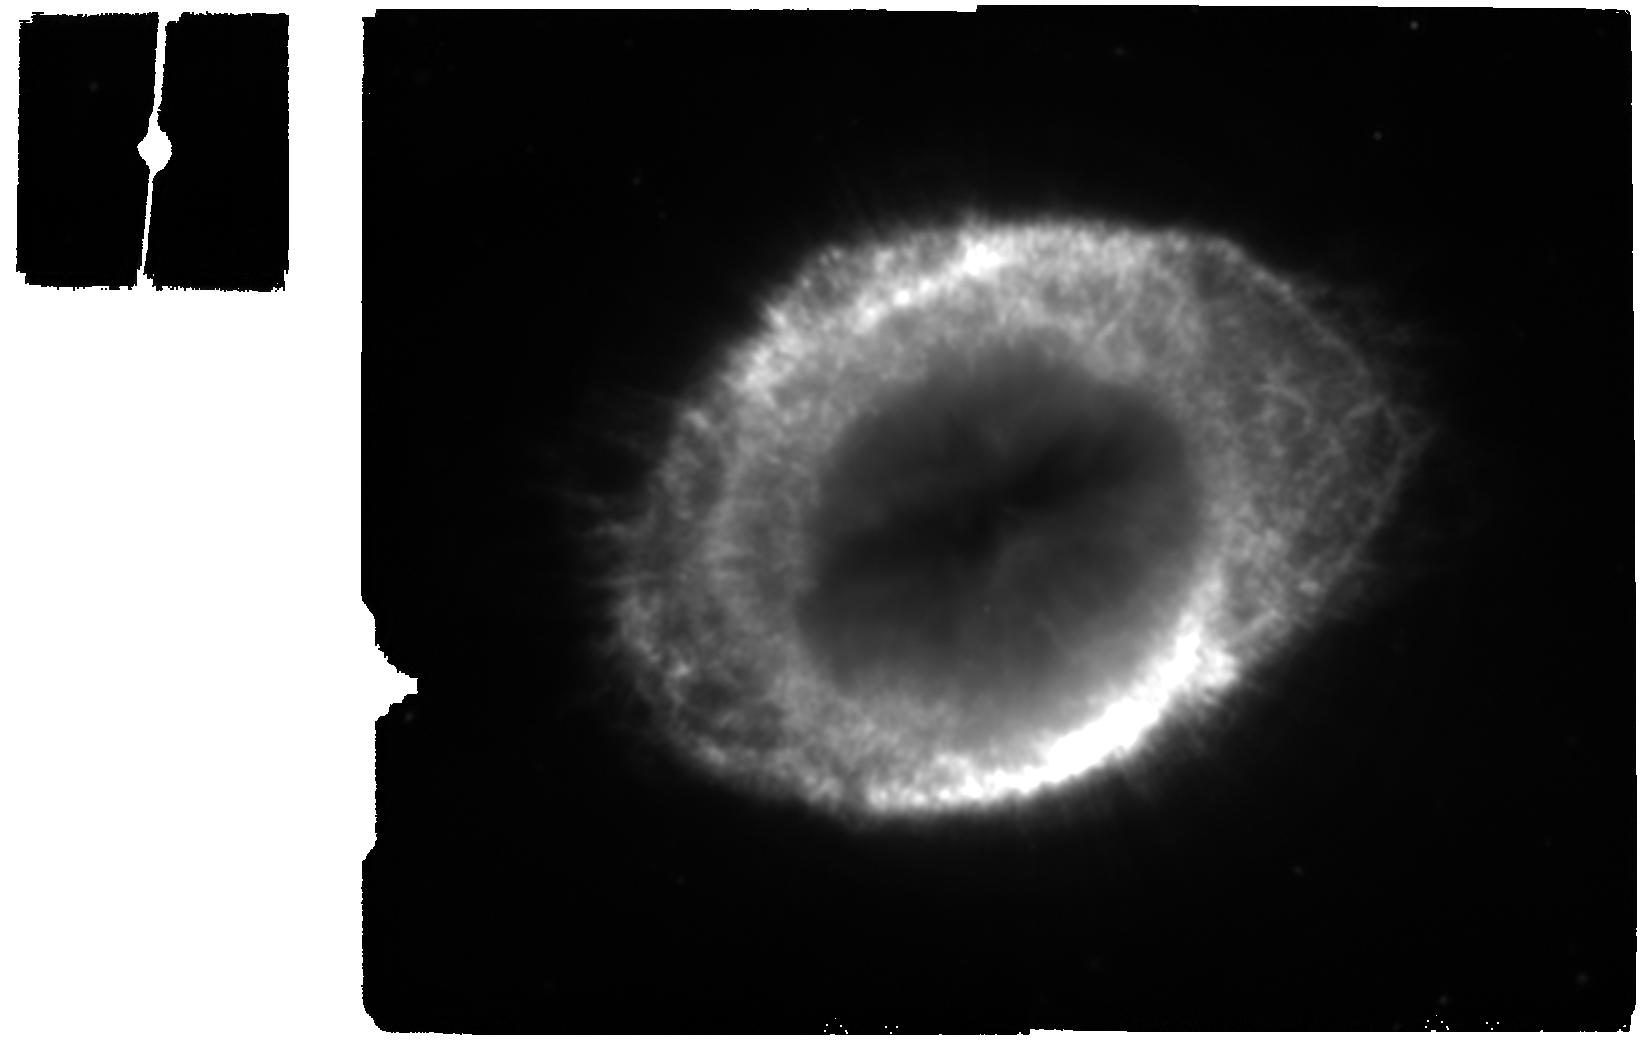
Target: NGC6720
Instrument: MIRI
Filter: F2100W
Exposure: 7 min
Observation ID: jw01558-o001_t001_miri_f2100w

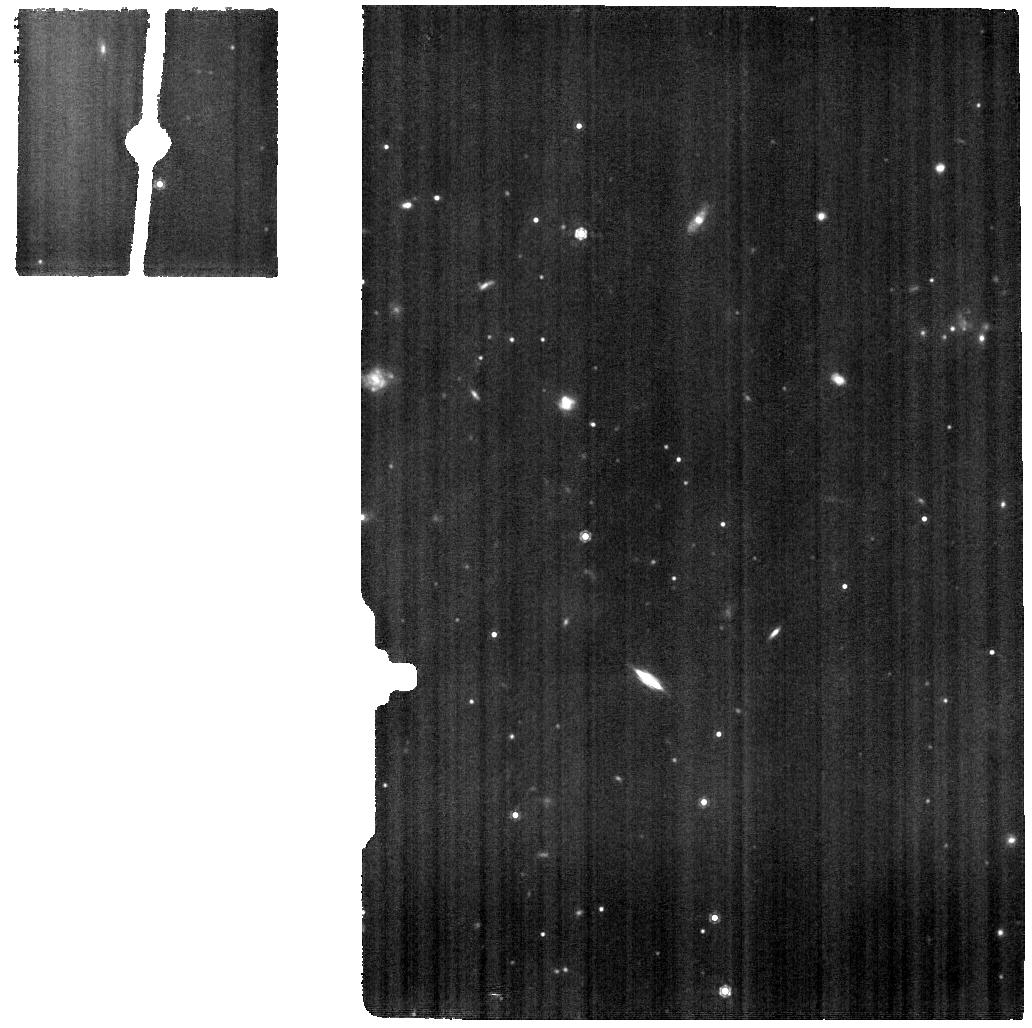
Target: NGC6720-MRS-OFF
Instrument: MIRI
Filter: F1000W
Exposure: 15 min
Observation ID: jw01558-o003_t002_miri_f1000w

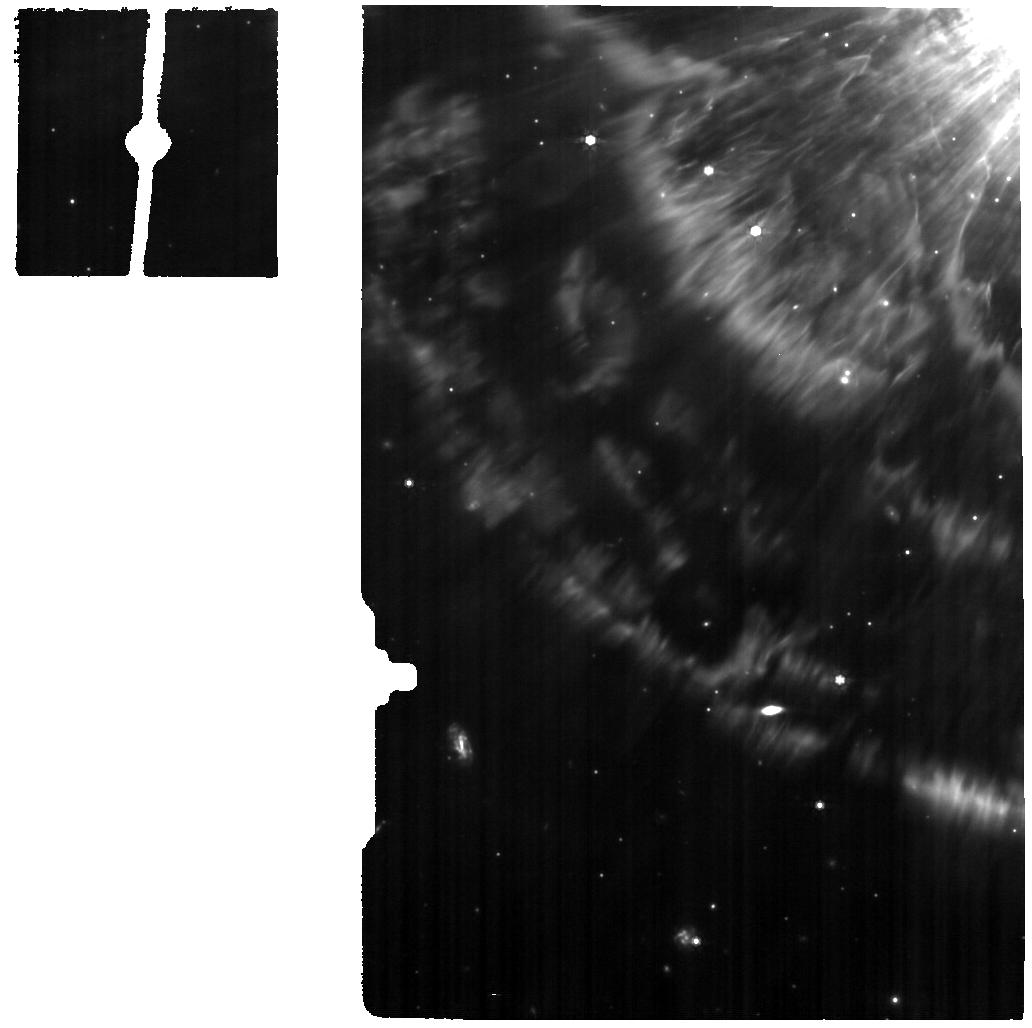
Target: NGC6720-MRS-POSITION-1
Instrument: MIRI
Filter: F770W
Exposure: 15 min
Observation ID: jw01558-o002_t004_miri_f770w

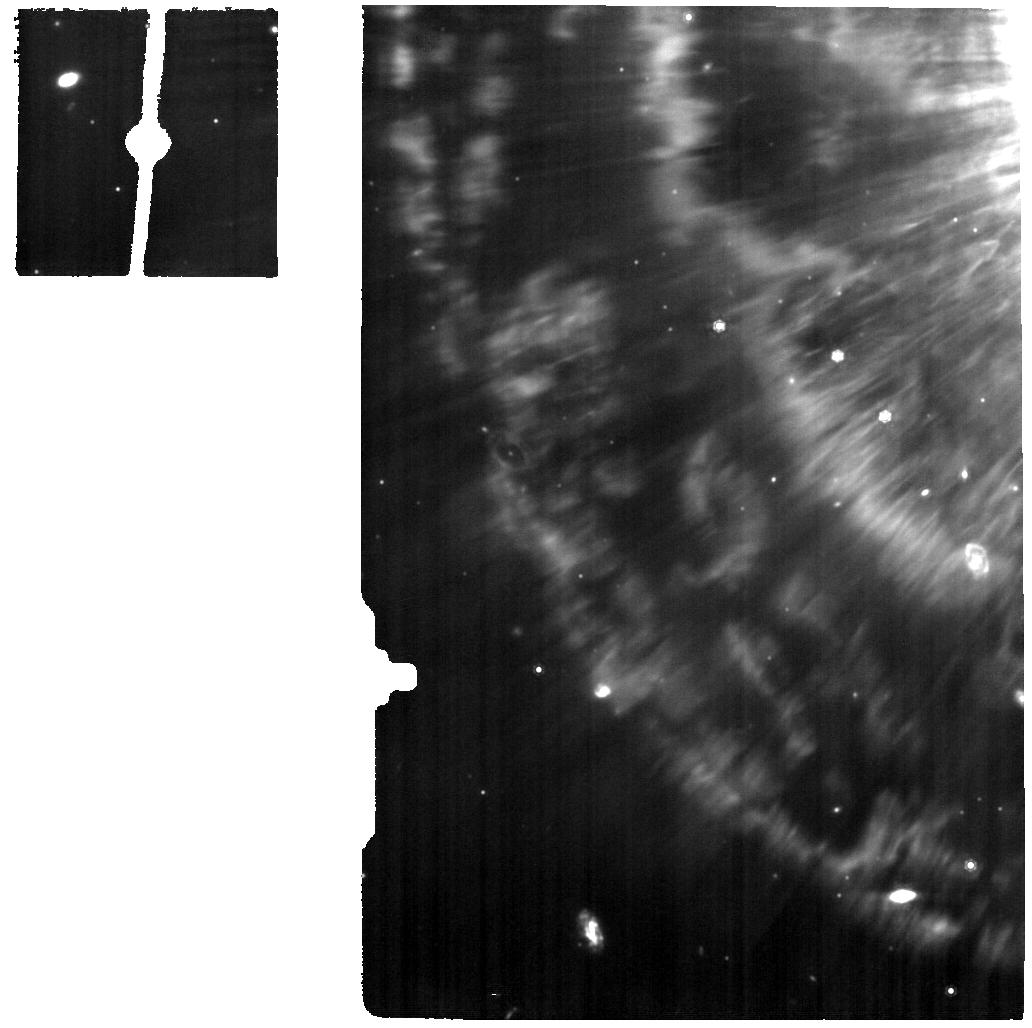
Target: NGC6720-MRS-POSITION-2
Instrument: MIRI
Filter: F1000W
Exposure: 15 min
Observation ID: jw01558-o004_t006_miri_f1000w

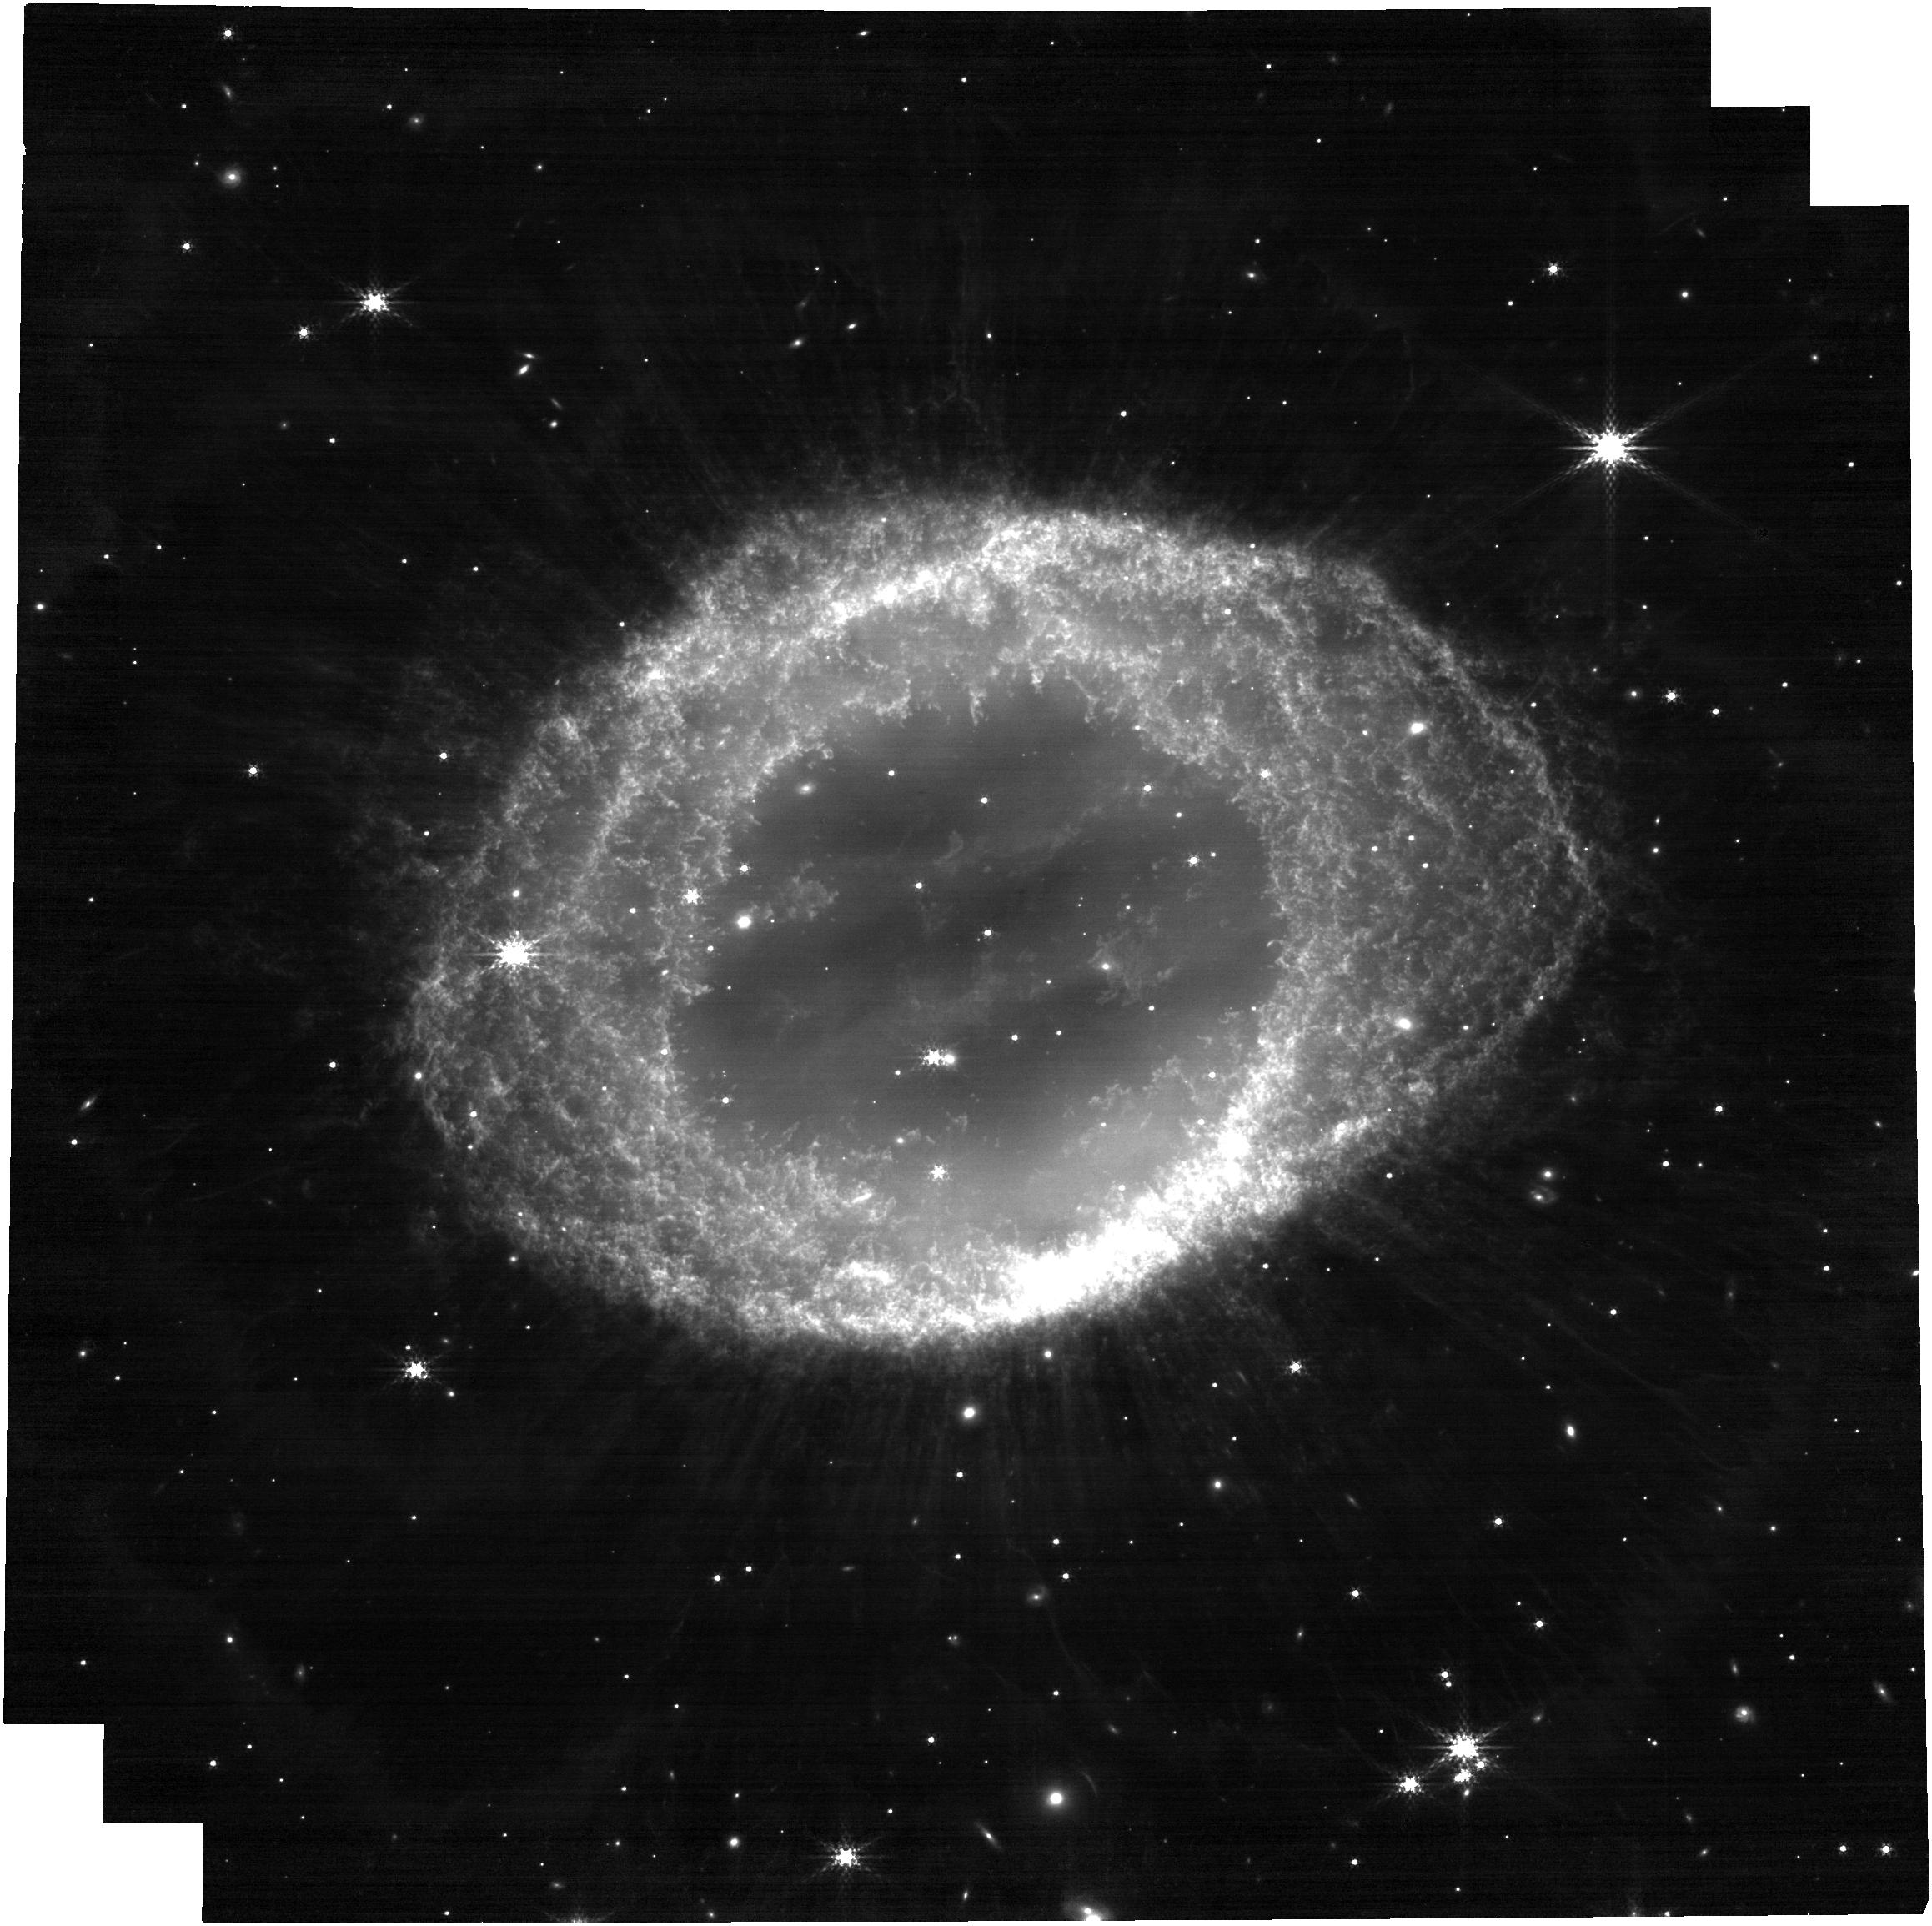
Target: NGC6720
Instrument: NIRCAM
Filter: F300M
Exposure: 8 min
Observation ID: jw01558-o005_t001_nircam_clear-f300m

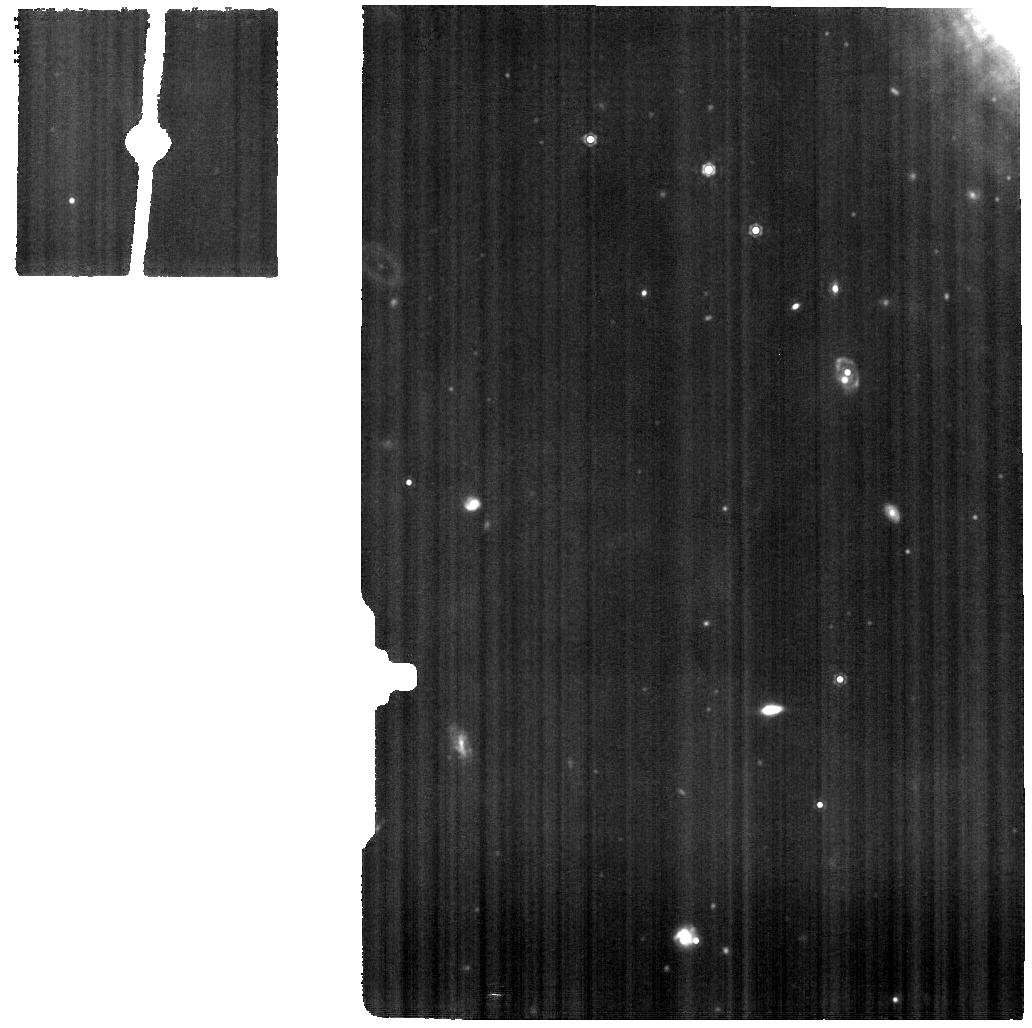
Target: NGC6720-MRS-POSITION-1
Instrument: MIRI
Filter: F1130W
Exposure: 15 min
Observation ID: jw01558-o002_t004_miri_f1130w

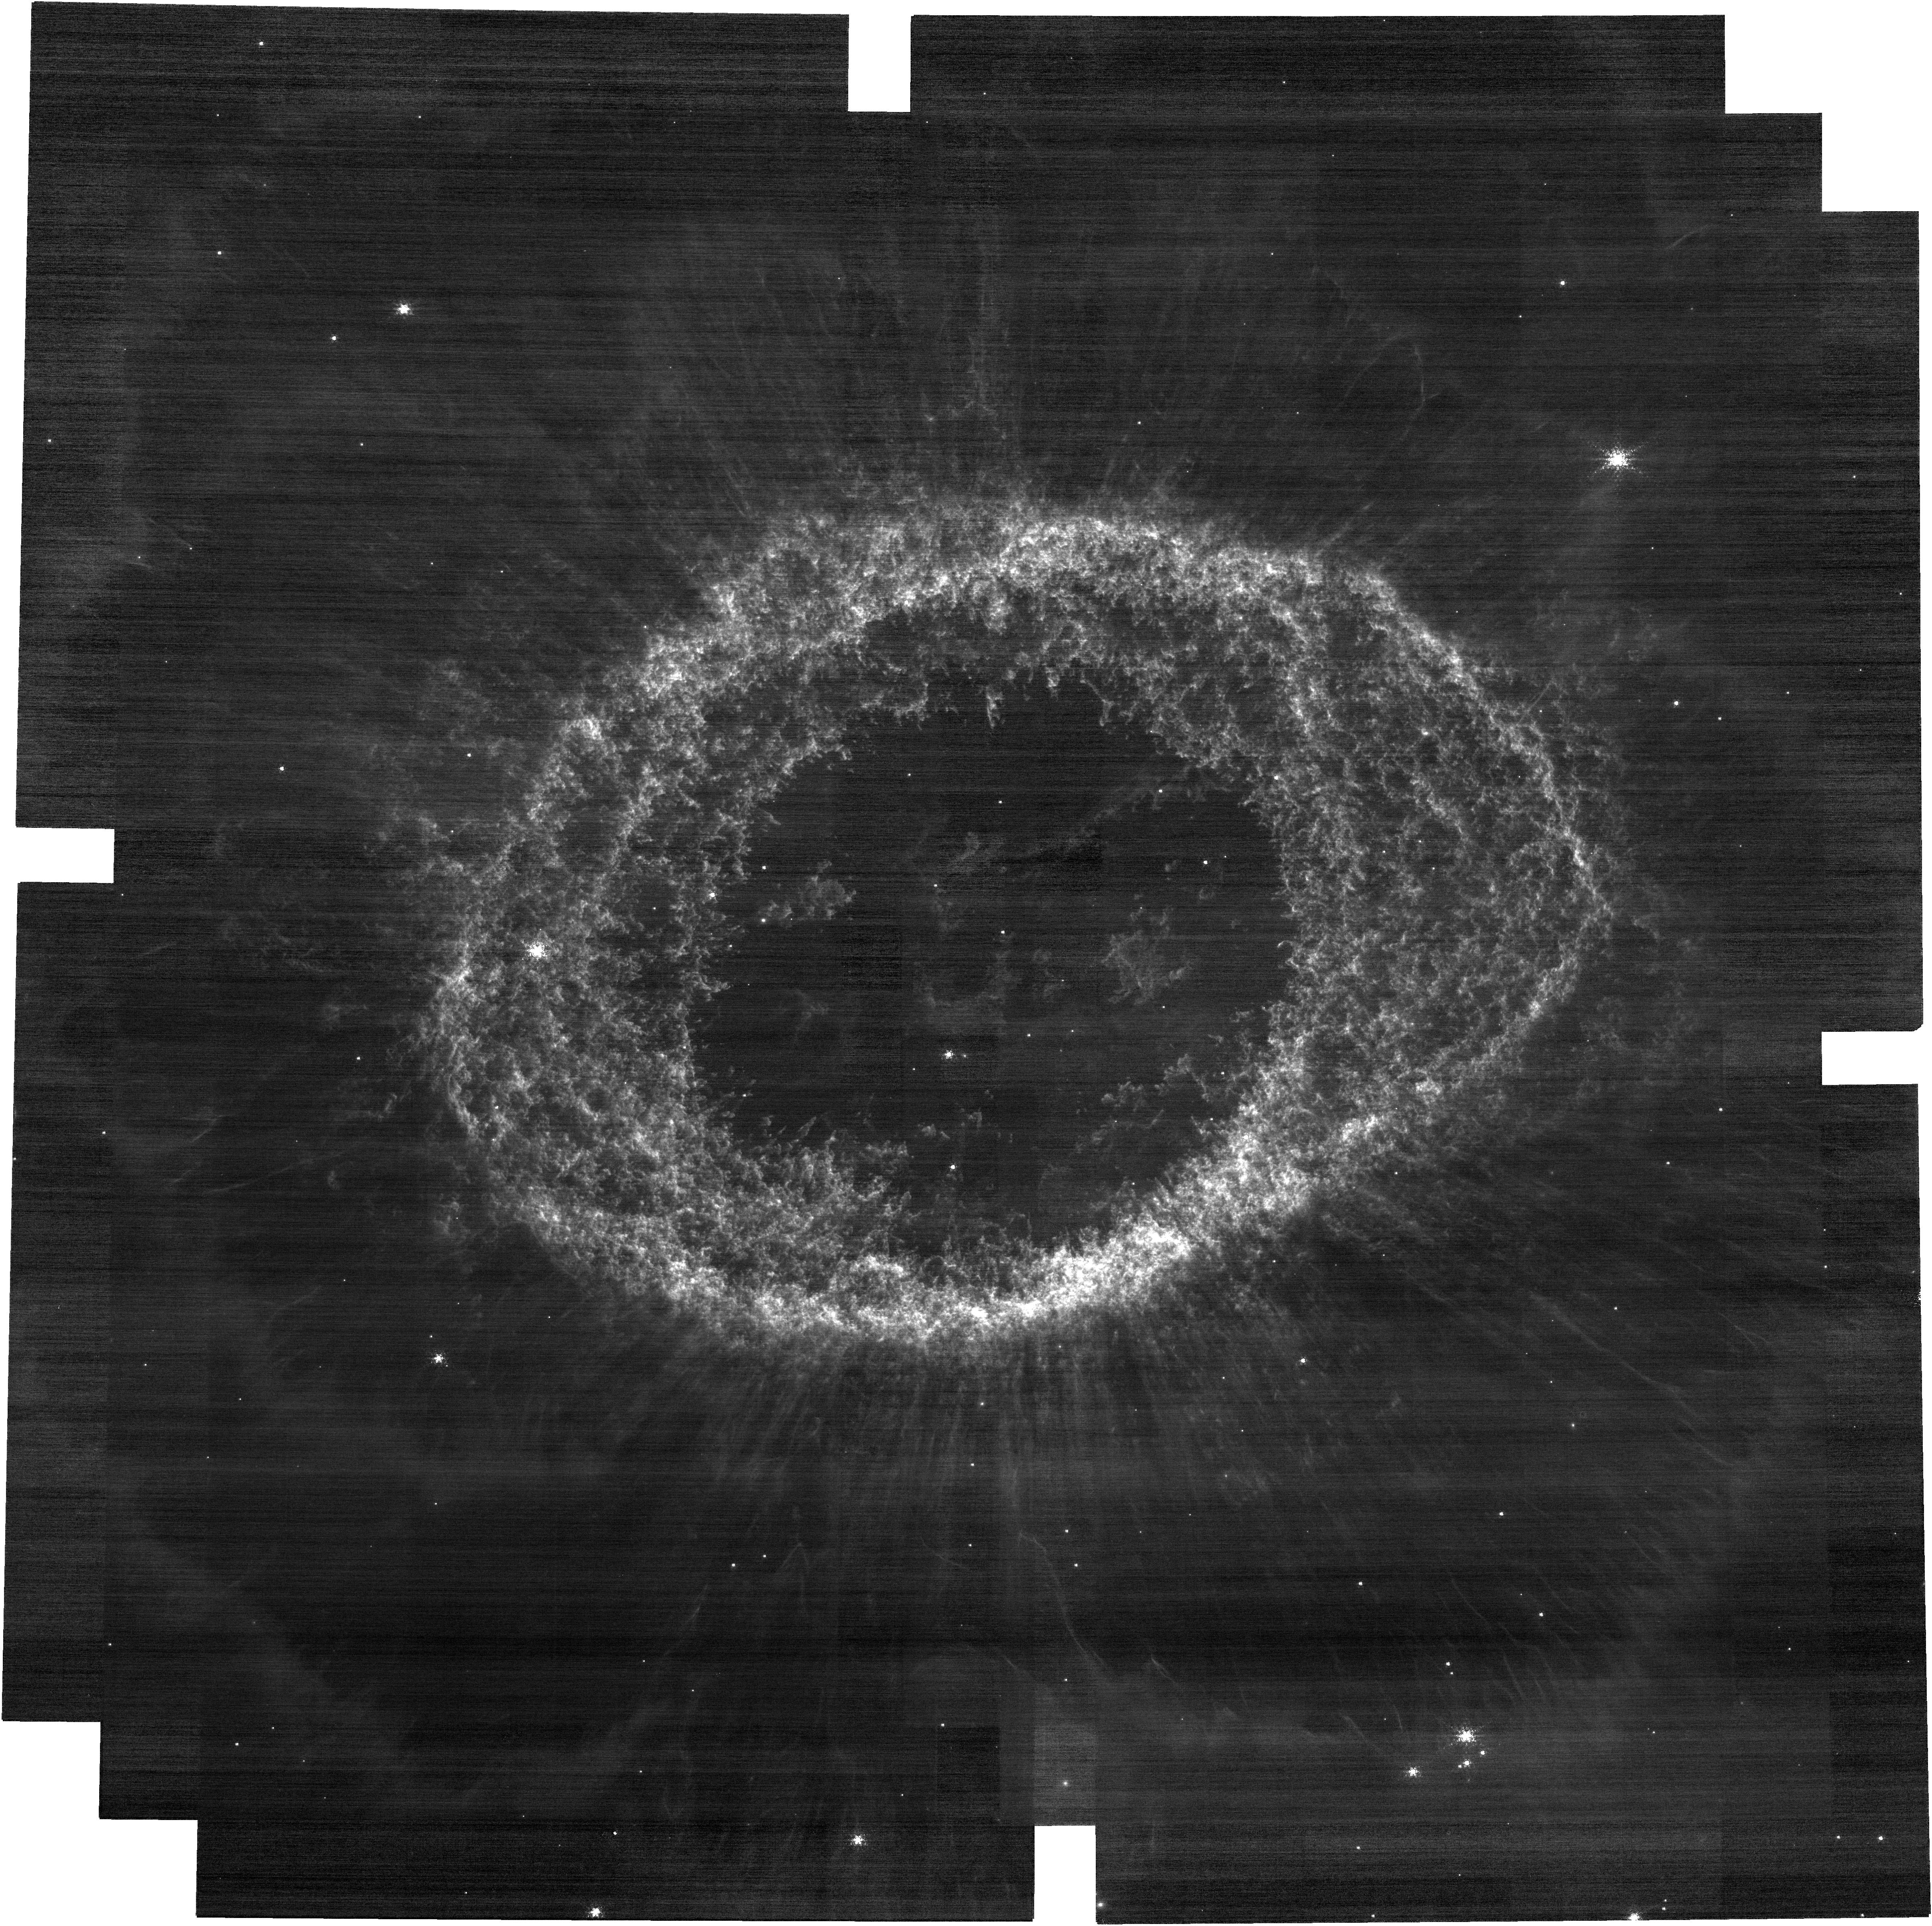
Target: NGC6720
Instrument: NIRCAM
Filter: F212N
Exposure: 8 min
Observation ID: jw01558-o005_t001_nircam_clear-f212n

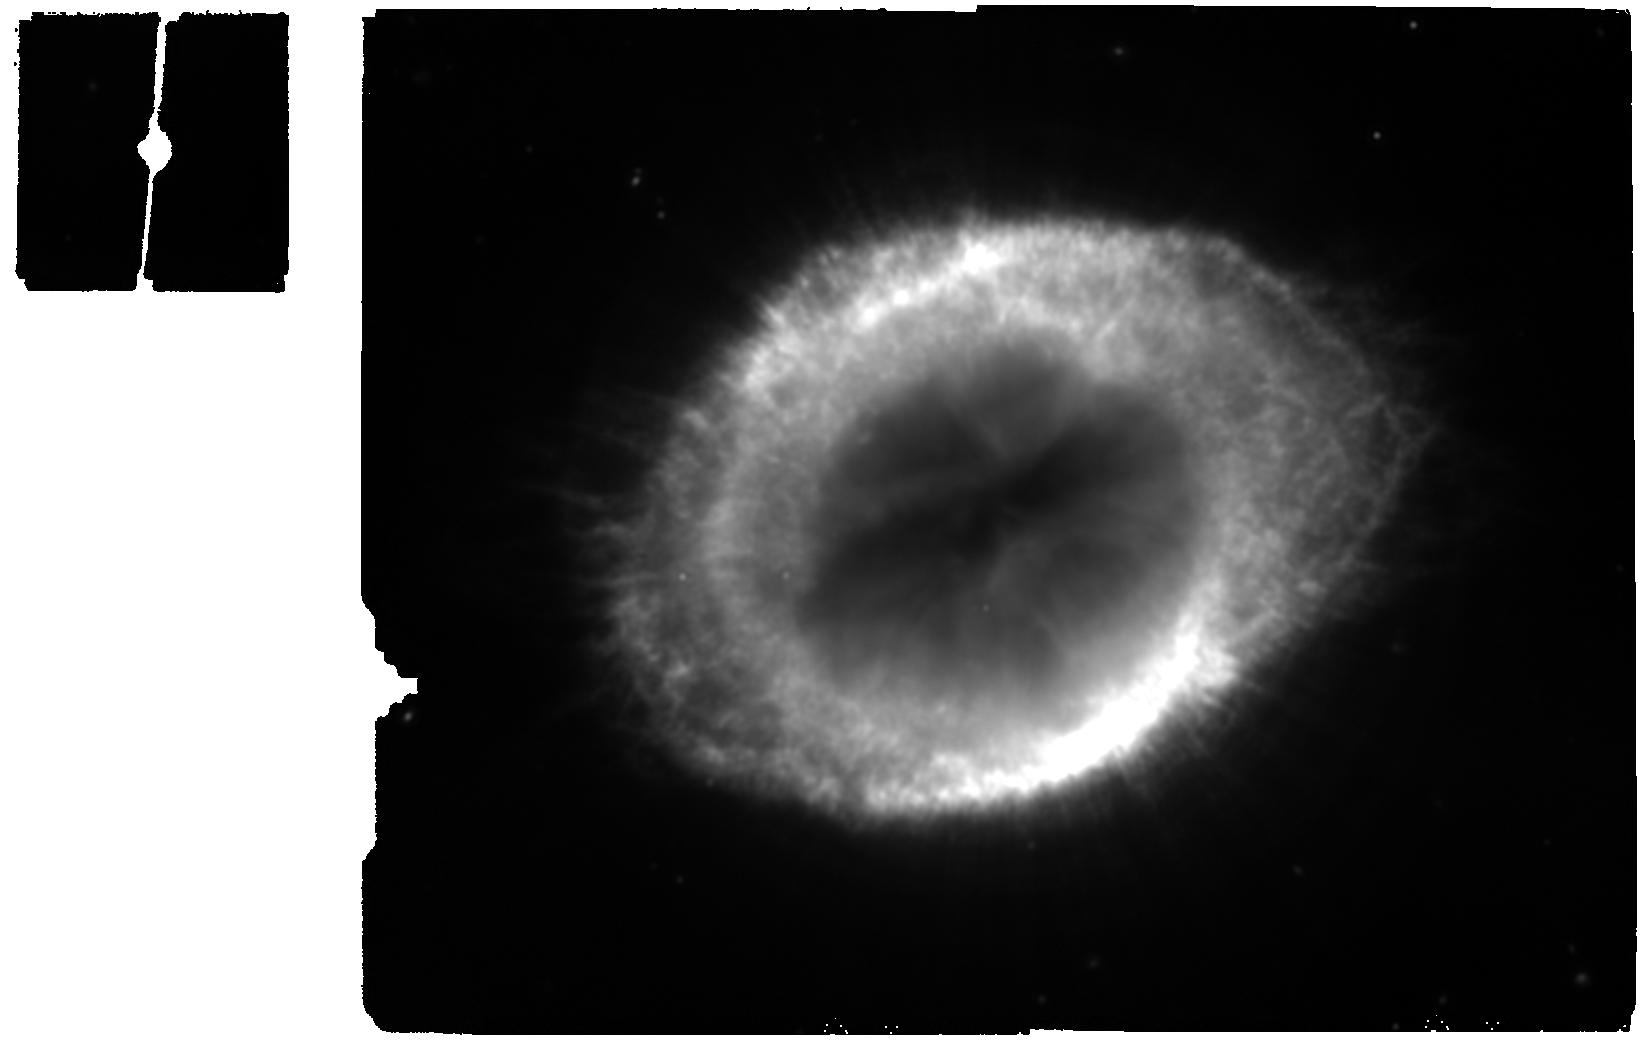
Target: NGC6720
Instrument: MIRI
Filter: F1800W
Exposure: 7 min
Observation ID: jw01558-o001_t001_miri_f1800w

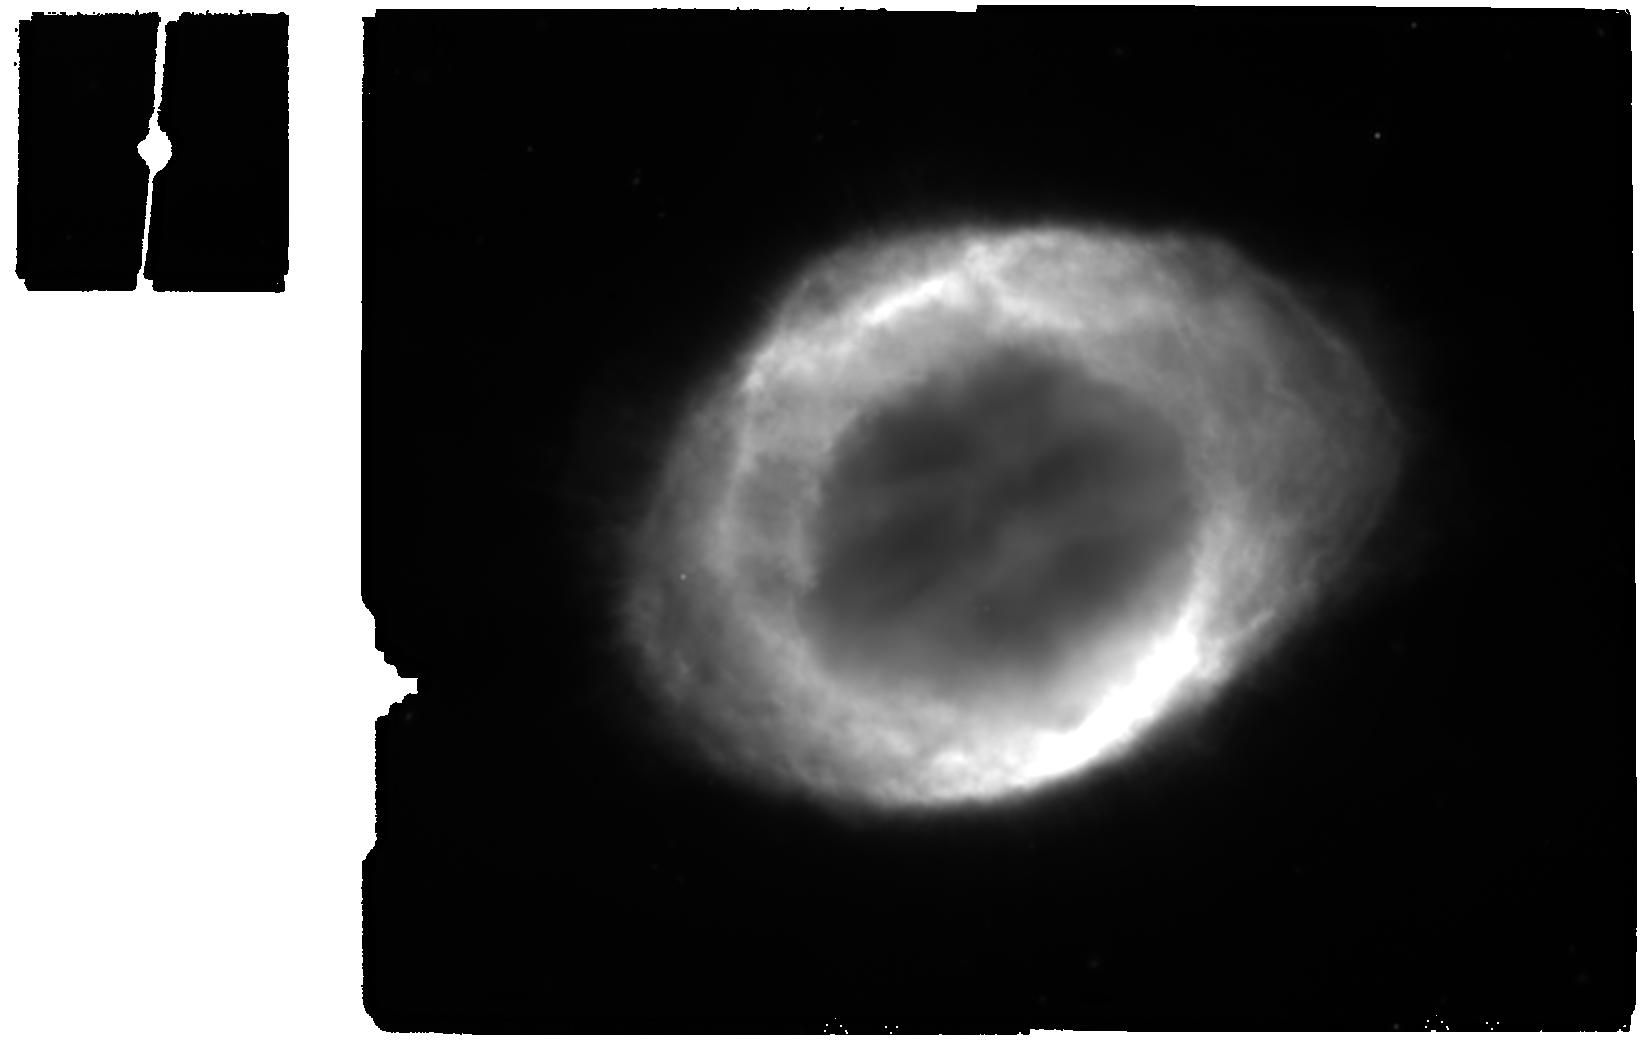
Target: NGC6720
Instrument: MIRI
Filter: F1500W
Exposure: 7 min
Observation ID: jw01558-o001_t001_miri_f1500w

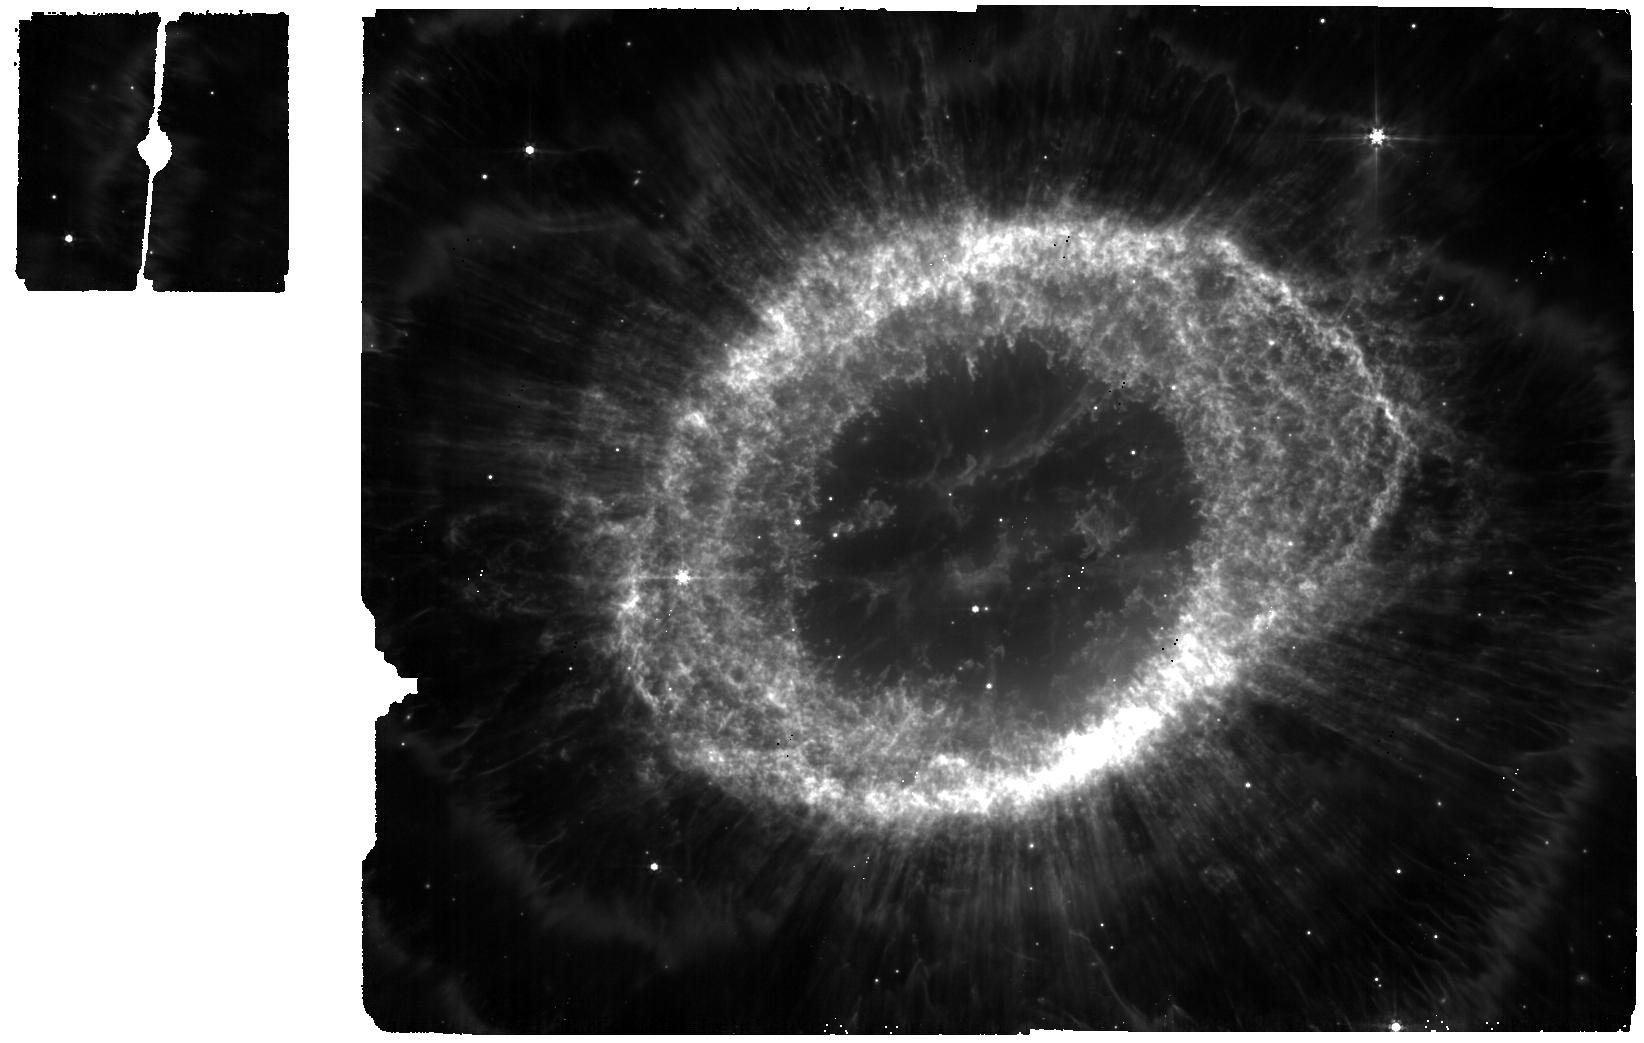
Target: NGC6720
Instrument: MIRI
Filter: F560W
Exposure: 7 min
Observation ID: jw01558-o001_t001_miri_f560w

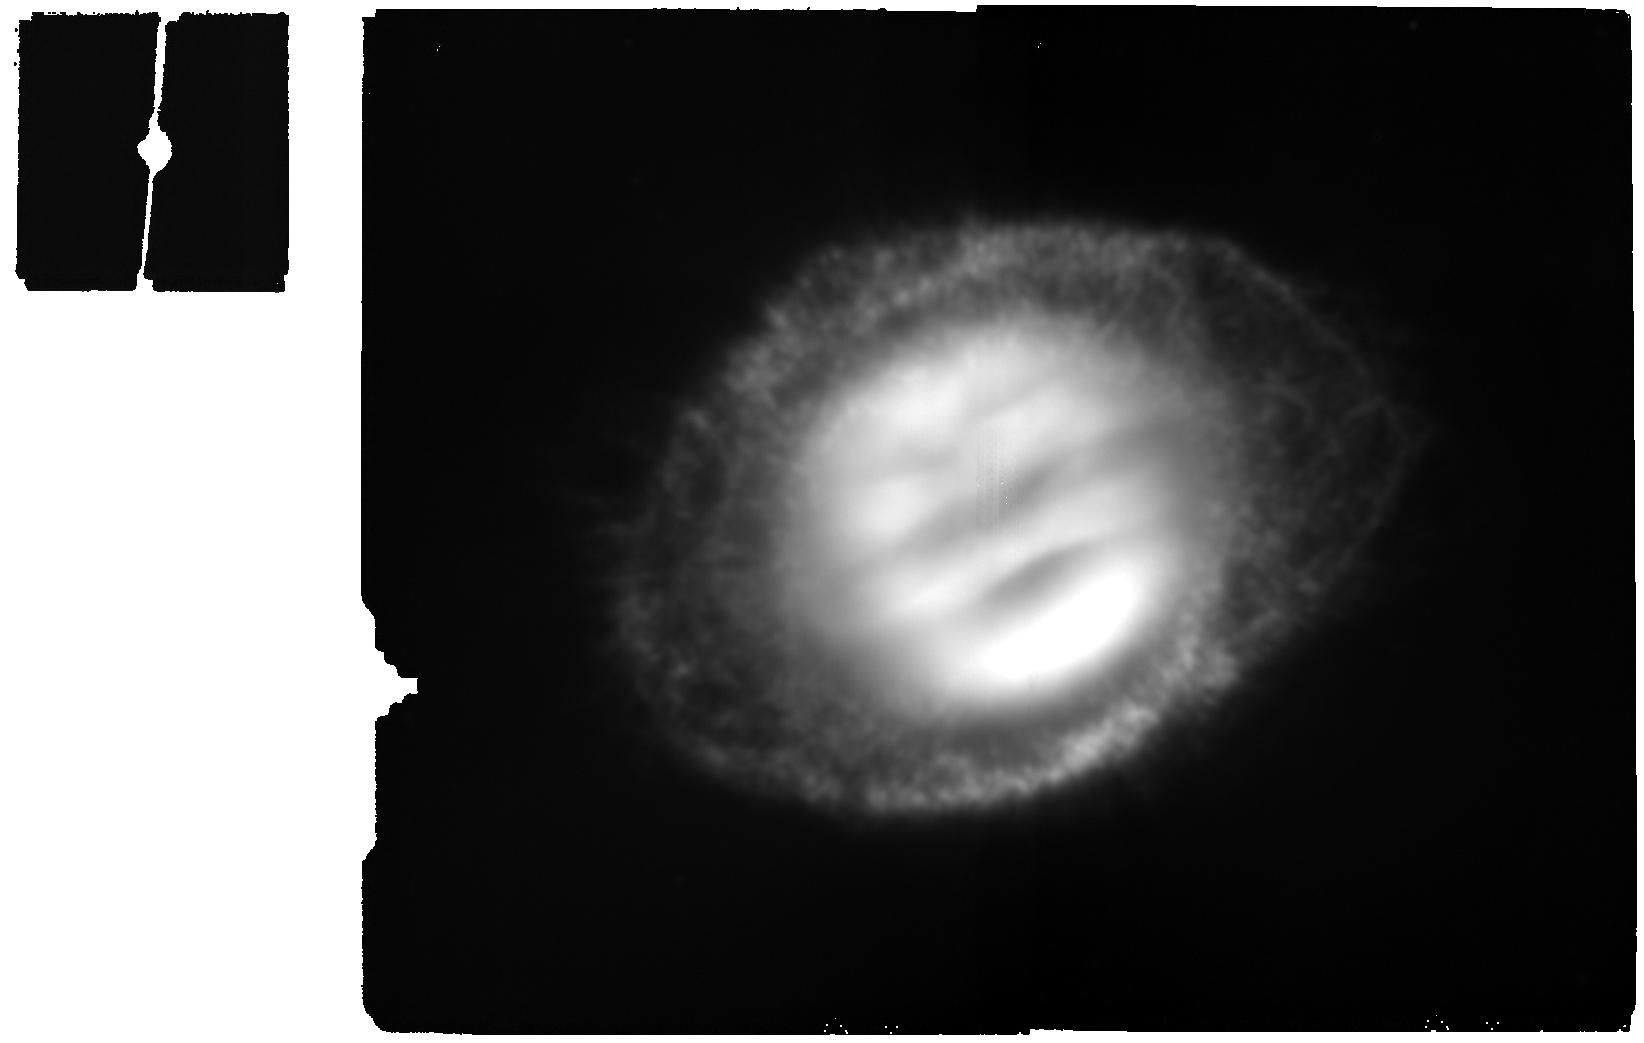
Target: NGC6720
Instrument: MIRI
Filter: F2550W
Exposure: 7 min
Observation ID: jw01558-o001_t001_miri_f2550w

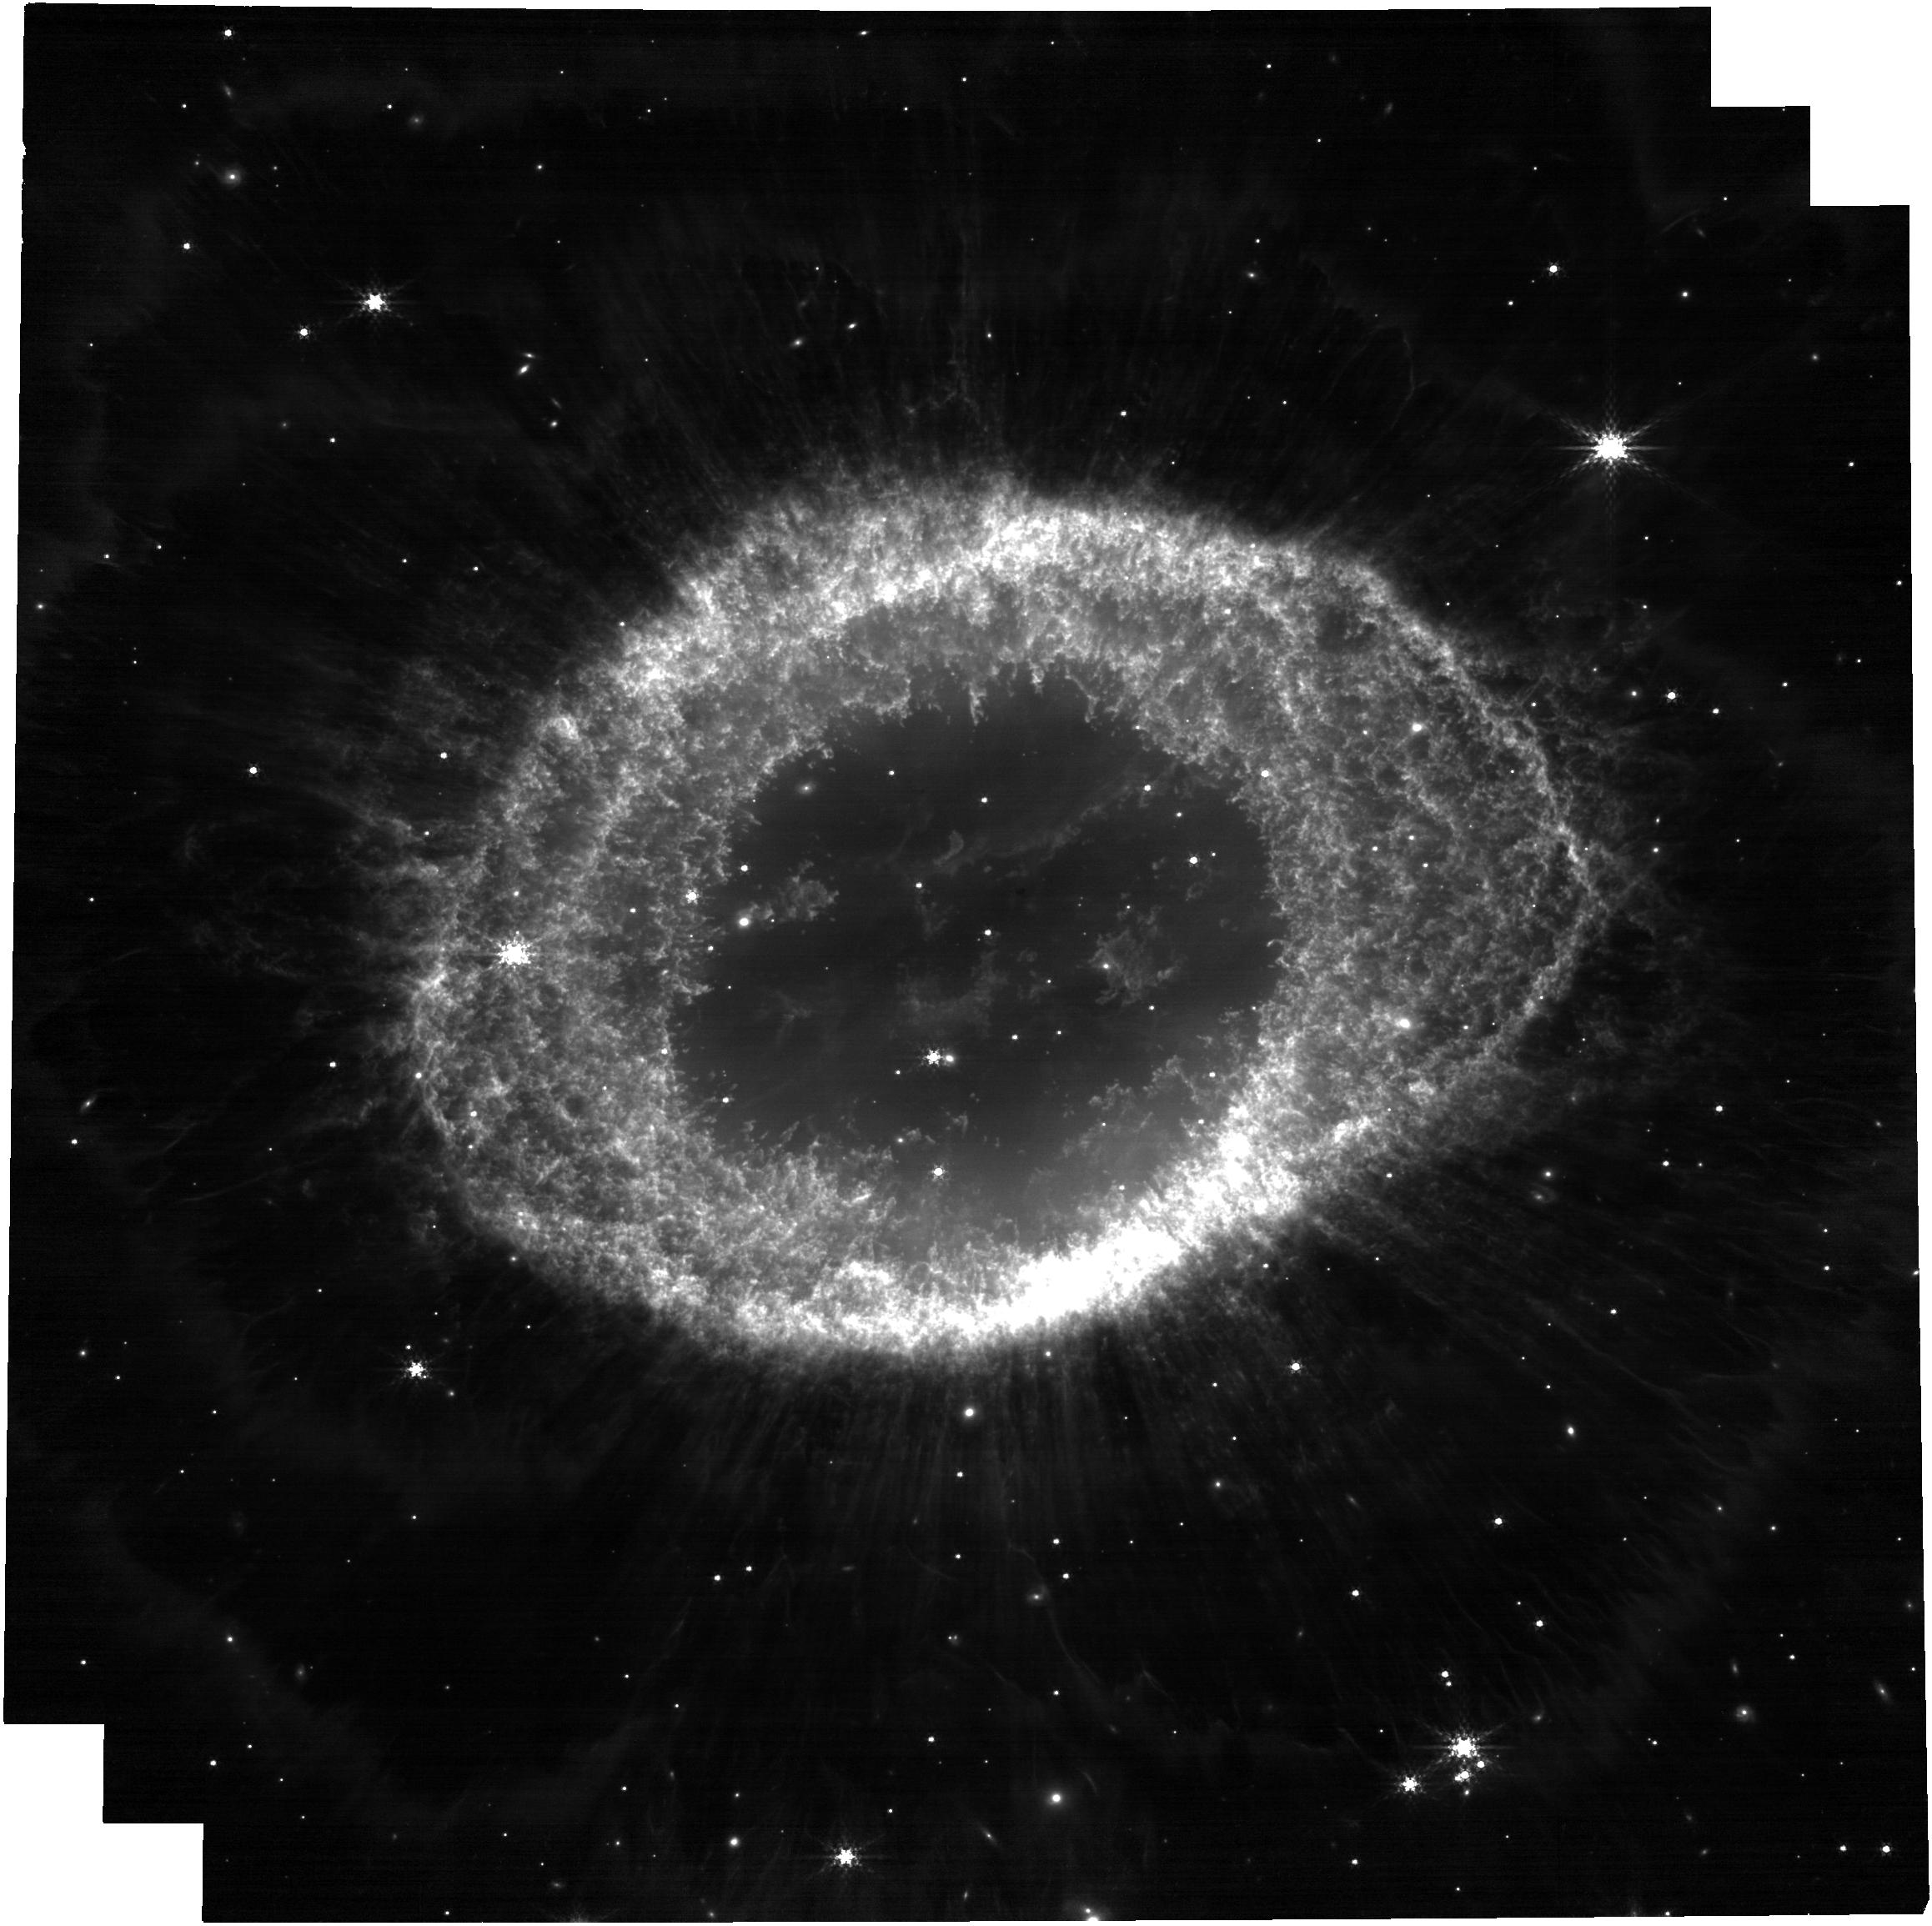
Target: NGC6720
Instrument: NIRCAM
Filter: F335M
Exposure: 8 min
Observation ID: jw01558-o005_t001_nircam_clear-f335m

The Ring Nebula as a laboratory for the interaction of molecules, PAHs and dust in strong UV radiation fields (PI: Barlow, Michael J.)

We propose to observe the Ring Nebula, NGC 6720, at unprecedented spatial resolution and spectral sensitivity using MIRI, NIRSpec and NIRCam, with the aim of measuring and analyzing the emission from a range of atomic, molecular and particulate components commonly found in astrophysical environments. We will use this planetary nebula (PN) as an astrophysical laboratory, with a well-defined geometry and a single exciting central star. With Spitzer, PAH emission and strong mid-IR molecular H2 emission have already been detected from the O-rich PN NGC 6720. We will image the entire nebula in multiple NIRCAM and MIRI filters to enable us to spatially resolve the different gas and PAH components, combining these with high spatial and spectral resolution NIRSpec and MIRI IFU spectroscopy at two positions, one on an isolated clump at the inner edge of the bright ring and the other on the main ring itself. We will use the data to analyze and model the physical conditions in the ionized and molecular gas in order to probe how these, together with the radiation field, influence spatial variations of the PAH charge balance, size and structures deduced from the observed PAH band ratios. This will allow us to investigate how PAHs and other molecules form, evolve and survive in clumpy, irradiated environments.